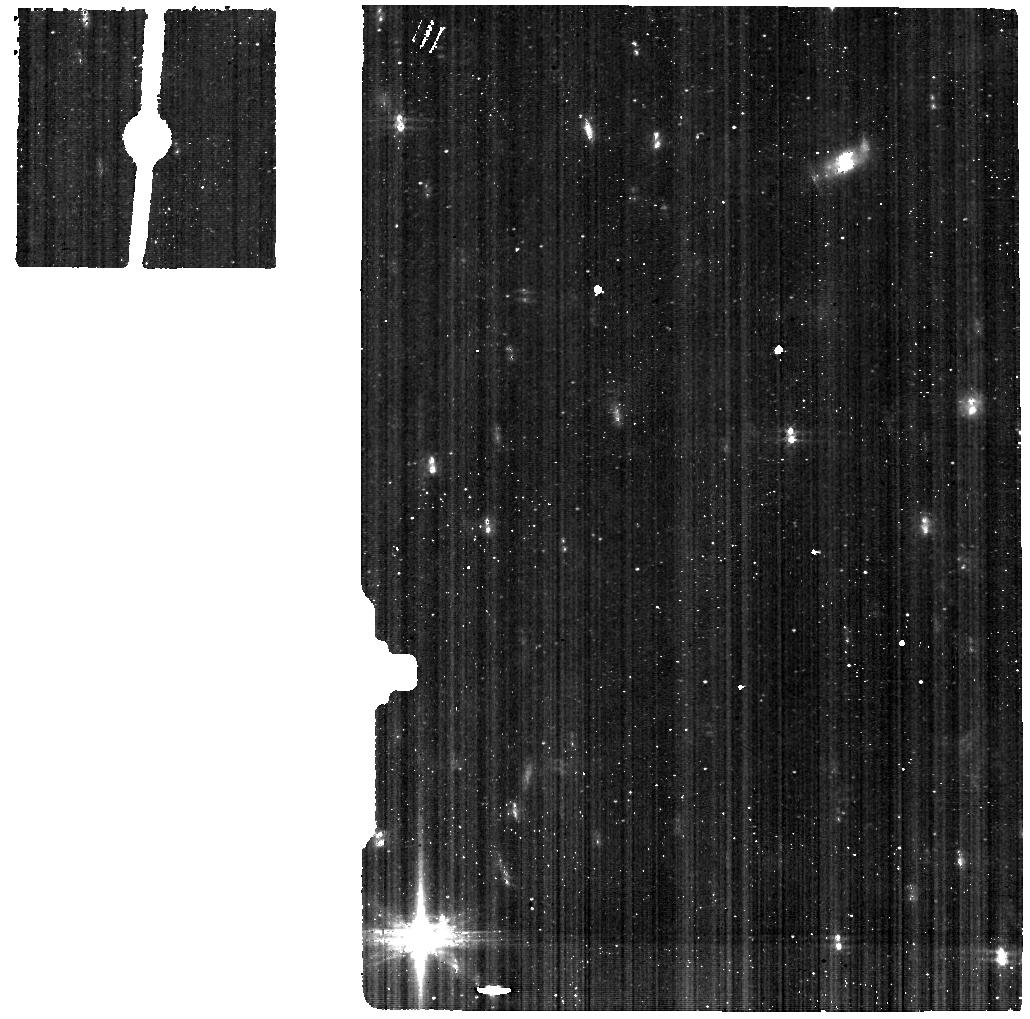
Target: ARP220-BACKGROUND-MIRI. Instrument: MIRI. Filter: F560W. Exposure: 19 min. Observation ID: jw01267-o004_t004_miri_f560w

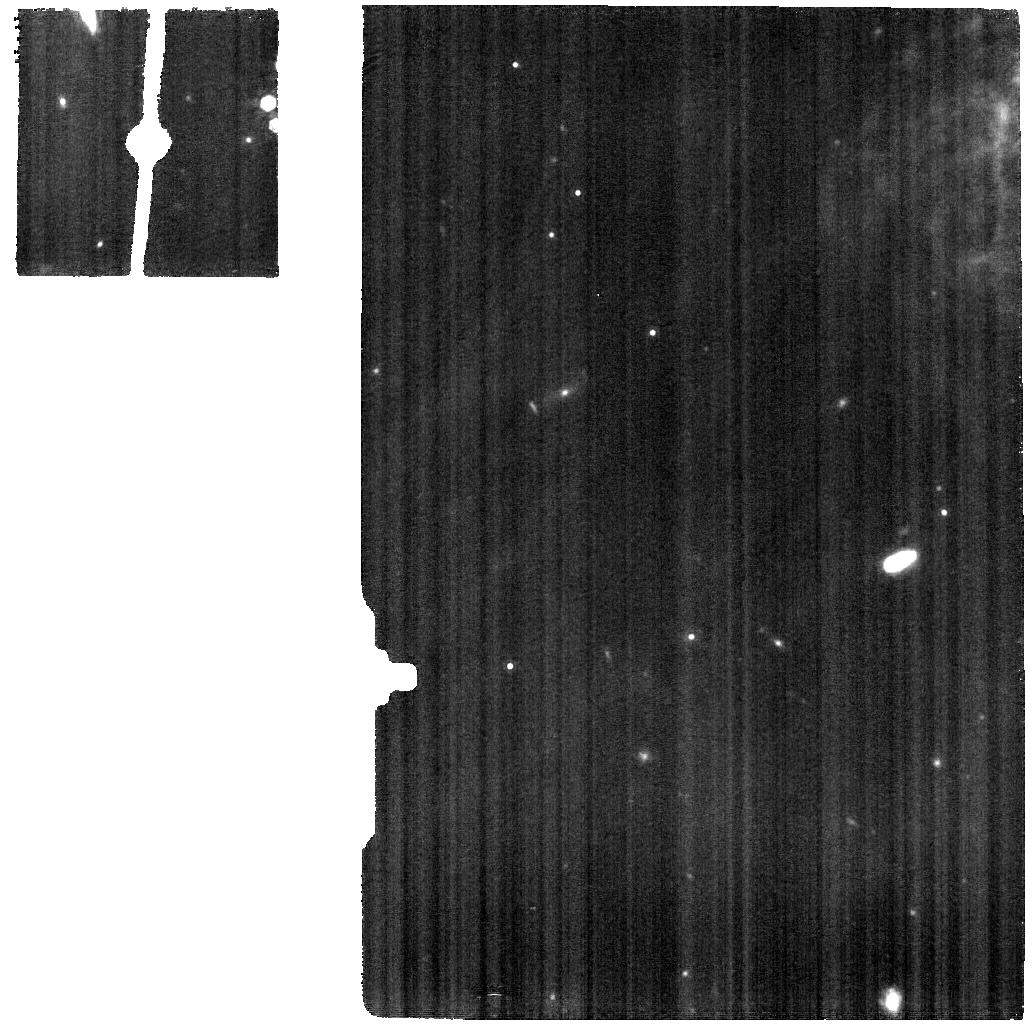
Target: ARP220-INT-MIRI. Instrument: MIRI. Filter: F1130W. Exposure: 19 min. Observation ID: jw01267-o003_t002_miri_f1130w

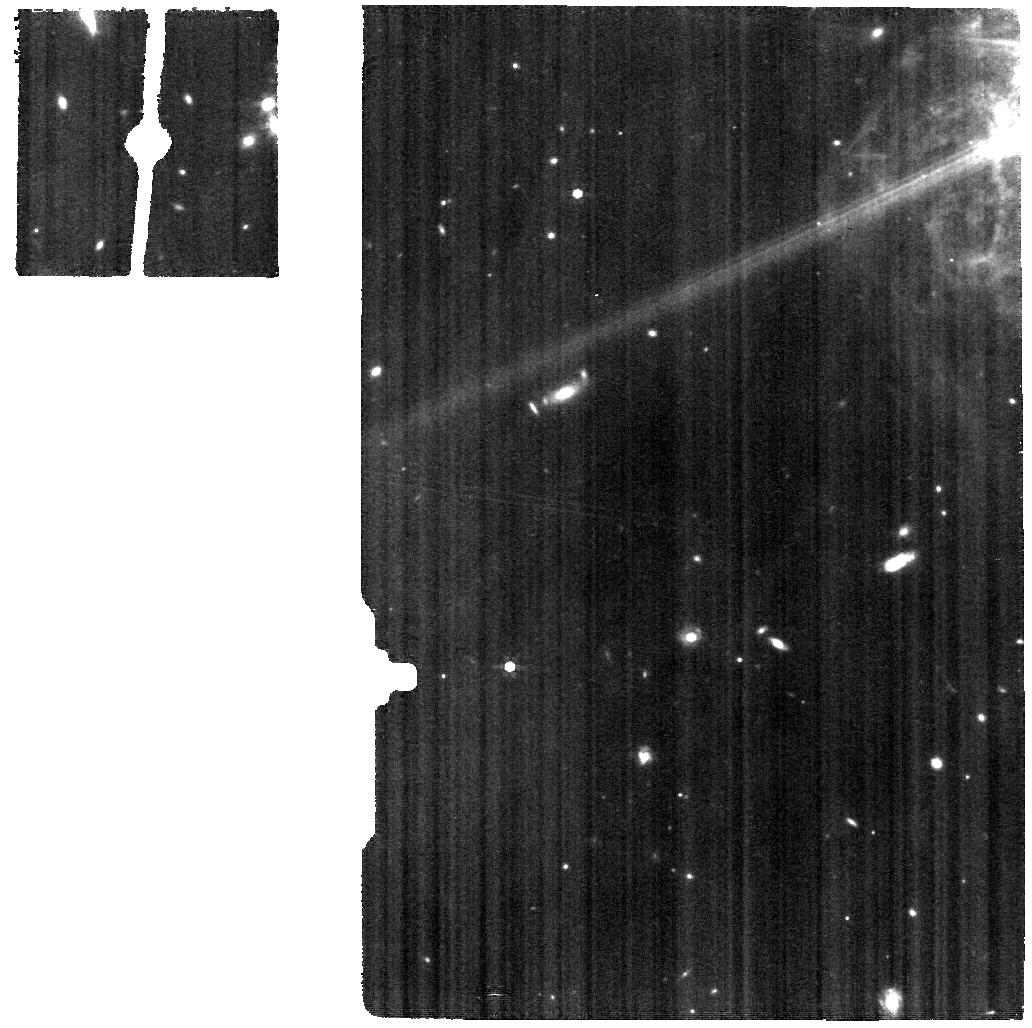
Target: ARP220-INT-MIRI. Instrument: MIRI. Filter: F770W. Exposure: 19 min. Observation ID: jw01267-o003_t002_miri_f770w

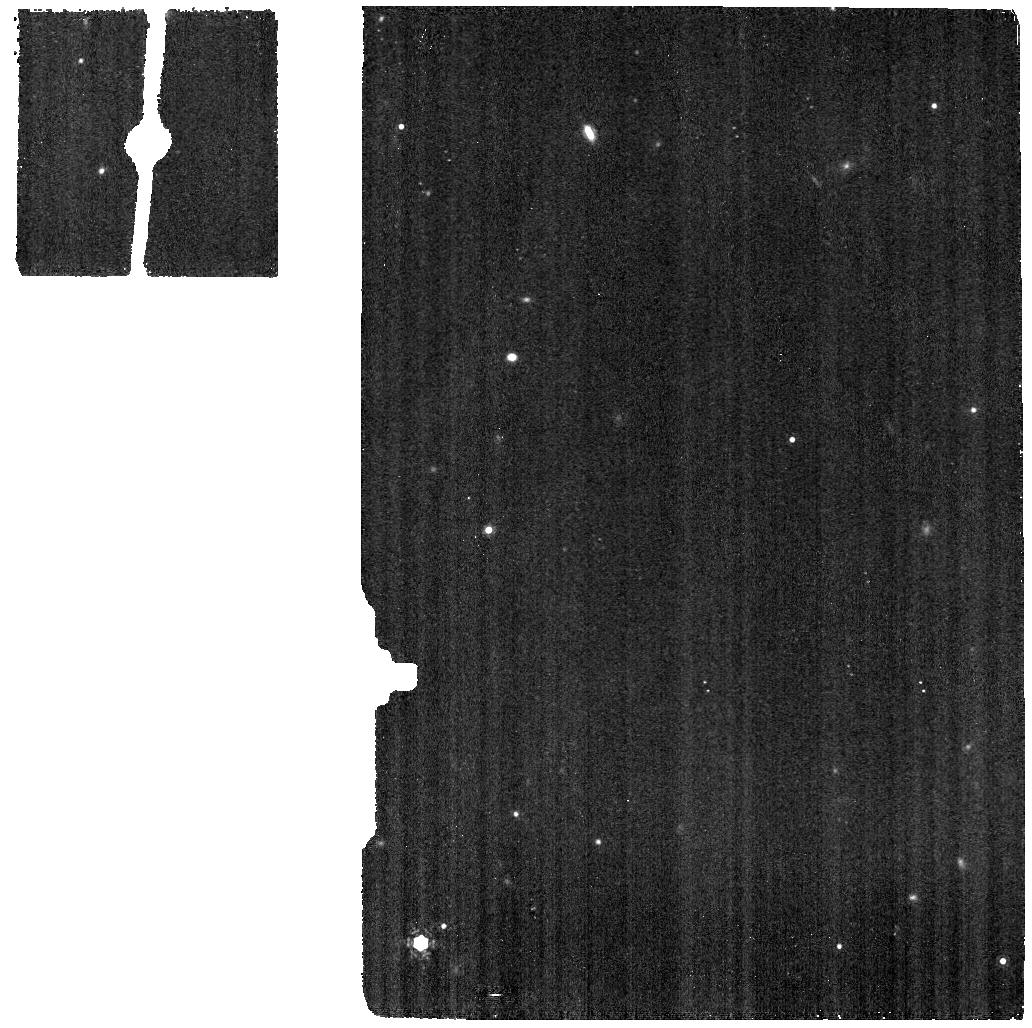
Target: ARP220-BACKGROUND-MIRI. Instrument: MIRI. Filter: F1130W. Exposure: 5 min. Observation ID: jw01267-o004_t004_miri_f1130w

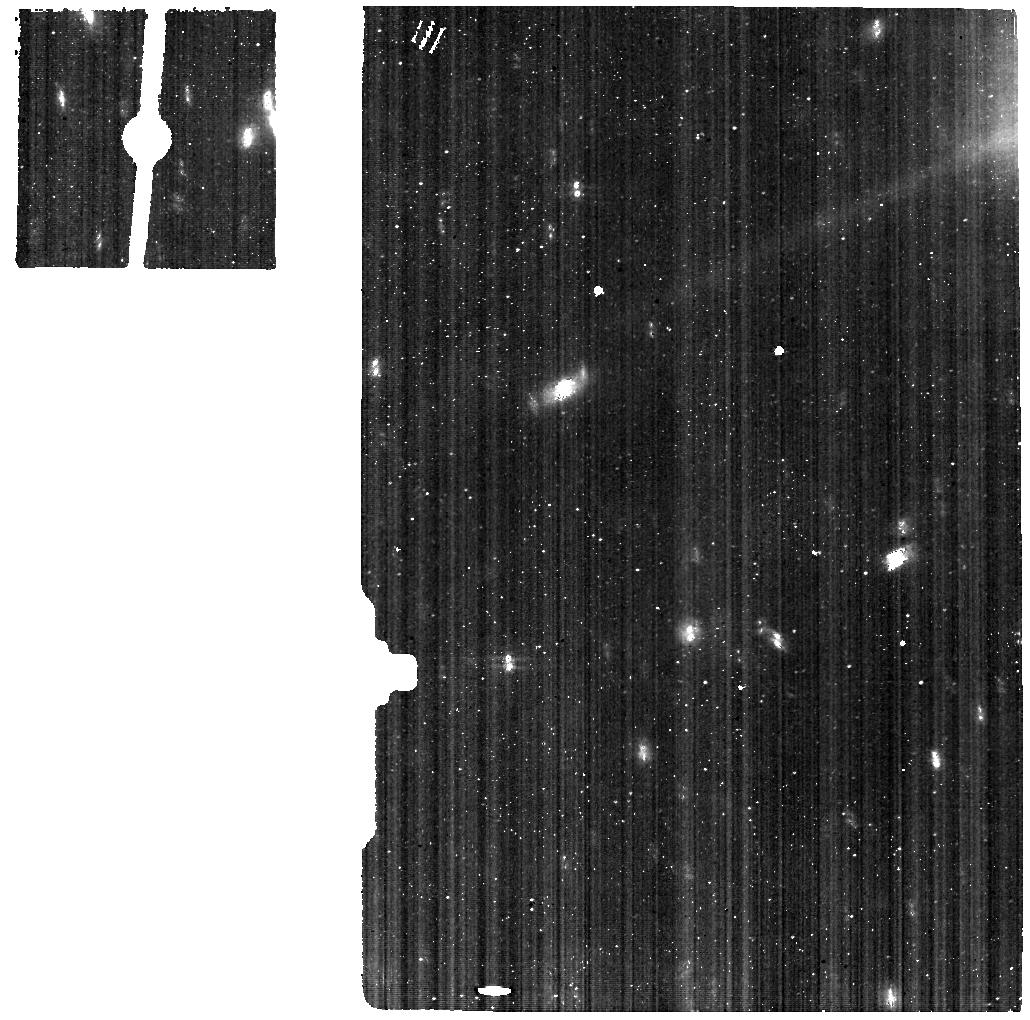
Target: ARP220-INT-MIRI. Instrument: MIRI. Filter: F560W. Exposure: 19 min. Observation ID: jw01267-o003_t002_miri_f560w

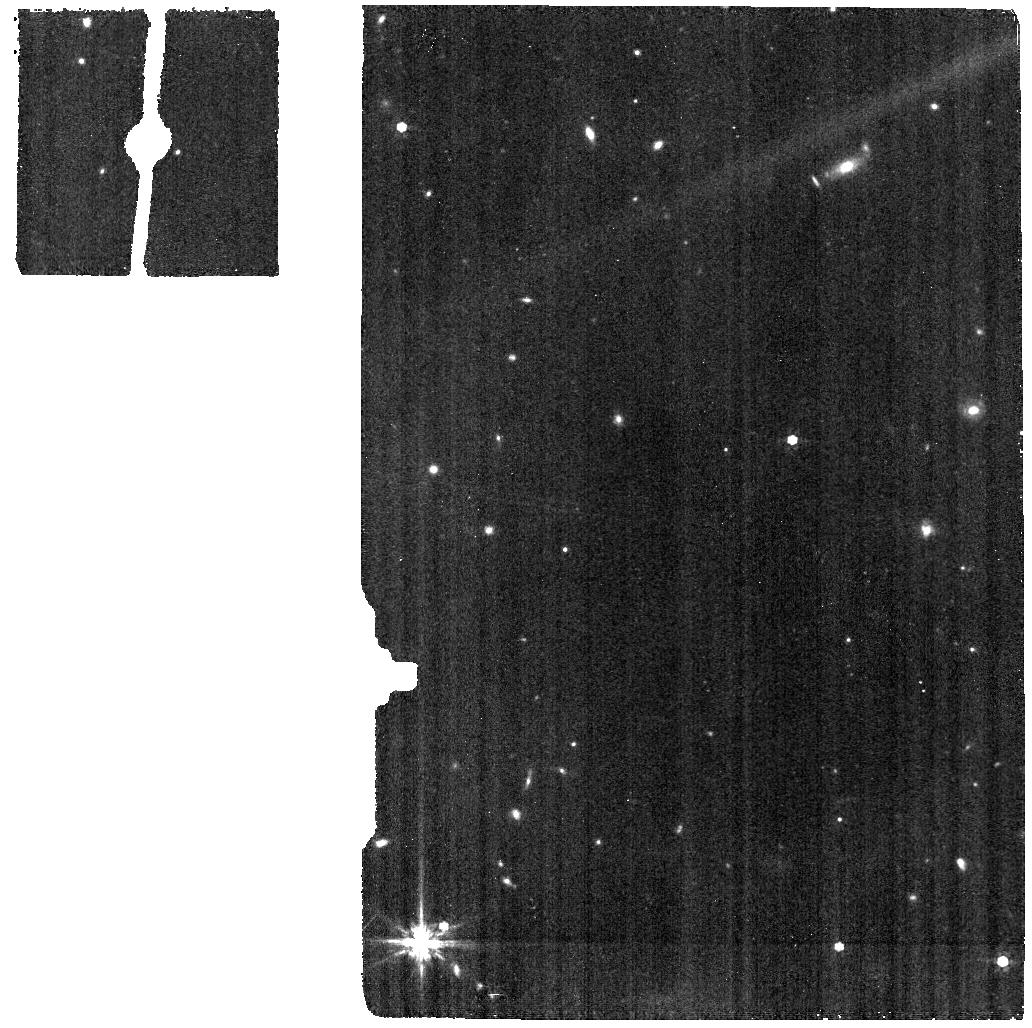
Target: ARP220-BACKGROUND-MIRI. Instrument: MIRI. Filter: F770W. Exposure: 5 min. Observation ID: jw01267-o004_t004_miri_f770w

NIRSpec+MIRI IFU Observations of Arp220 (PI: Dicken, Daniel)

NIRSpec and MIRI IFU observations of the nucleus of Arp220. The MIRI IFU observations will provide unprecedented high-resolution, high sensitivity view of dust-obscured Star Formation around the double nucleus of this gas-rich, late stage galaxy merger. The detection of high-excitation coronal lines in the mid-IR would provide a diagnositic for the power source of the far-IR luminosity of this archetypal object. The spatially resolved NIRSpec IFU observations will allow us to characterize the stellar populations, the unobscured star formation distribution, the dust structure, the different phases of the ISM (e.g., ionized, warm molecular, coronal), and possible gas flows in the vicinity of the two nuclei, as well as in the shell located towards the NW. FERRUIT_4530 NIRSpec IFU Arp220_int FERRUIT_4531 NIRSpec IFU Arp220_shell WRIGHT_7500 MIRI MRS Arp 220_int WRIGHT_7501 MIRI MRS Arp 220_bg